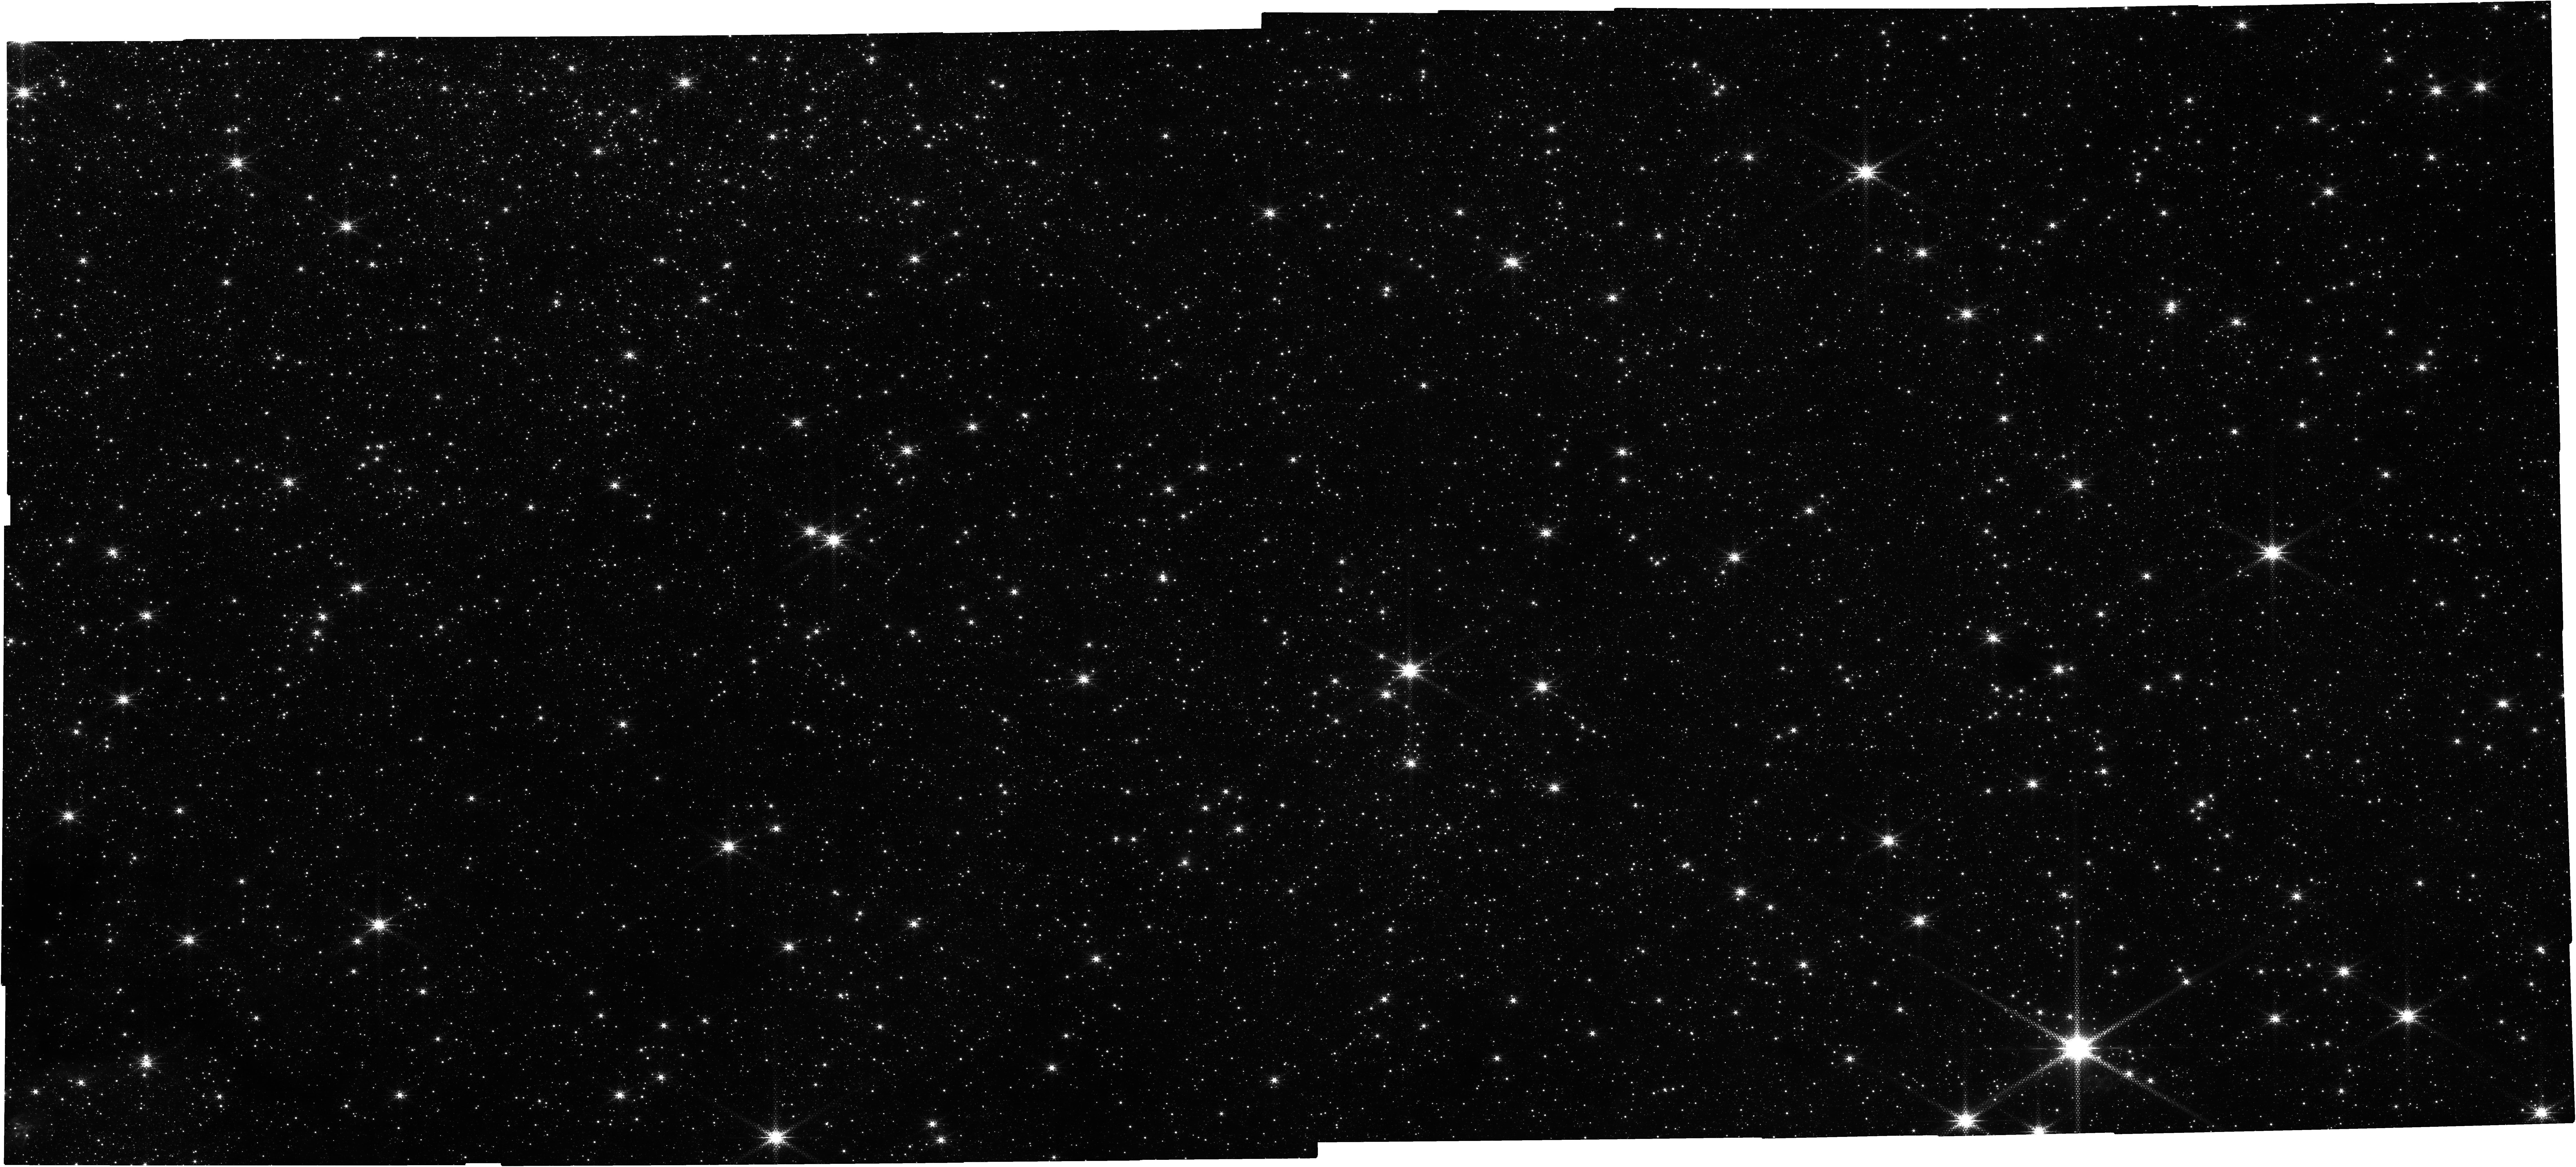
Target: SGRB2_NIRCAM. Instrument: NIRCAM. Filter: F212N. Exposure: 52 min. Observation ID: jw05365-o001_t001_nircam_clear-f212n

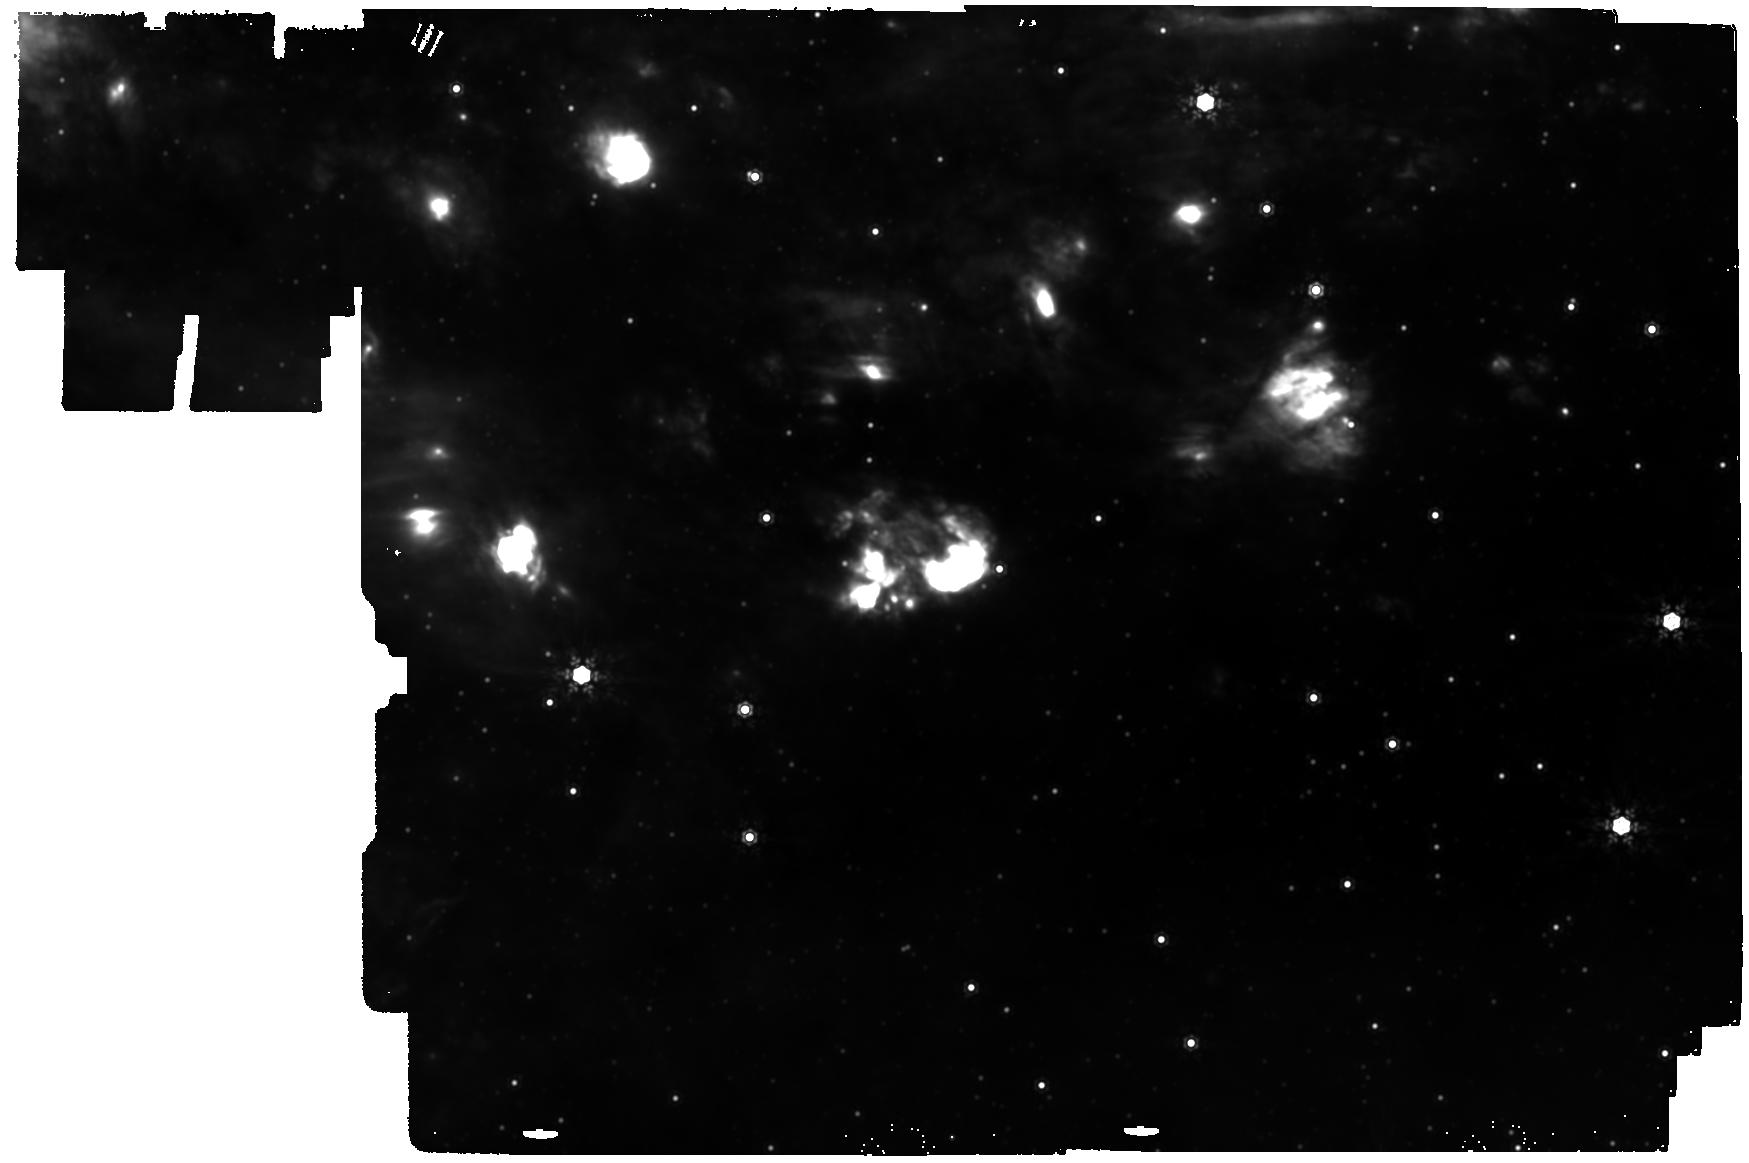
Target: SGRB2_MIRI. Instrument: MIRI. Filter: F1280W. Exposure: 8 min. Observation ID: jw05365-o002_t002_miri_f1280w

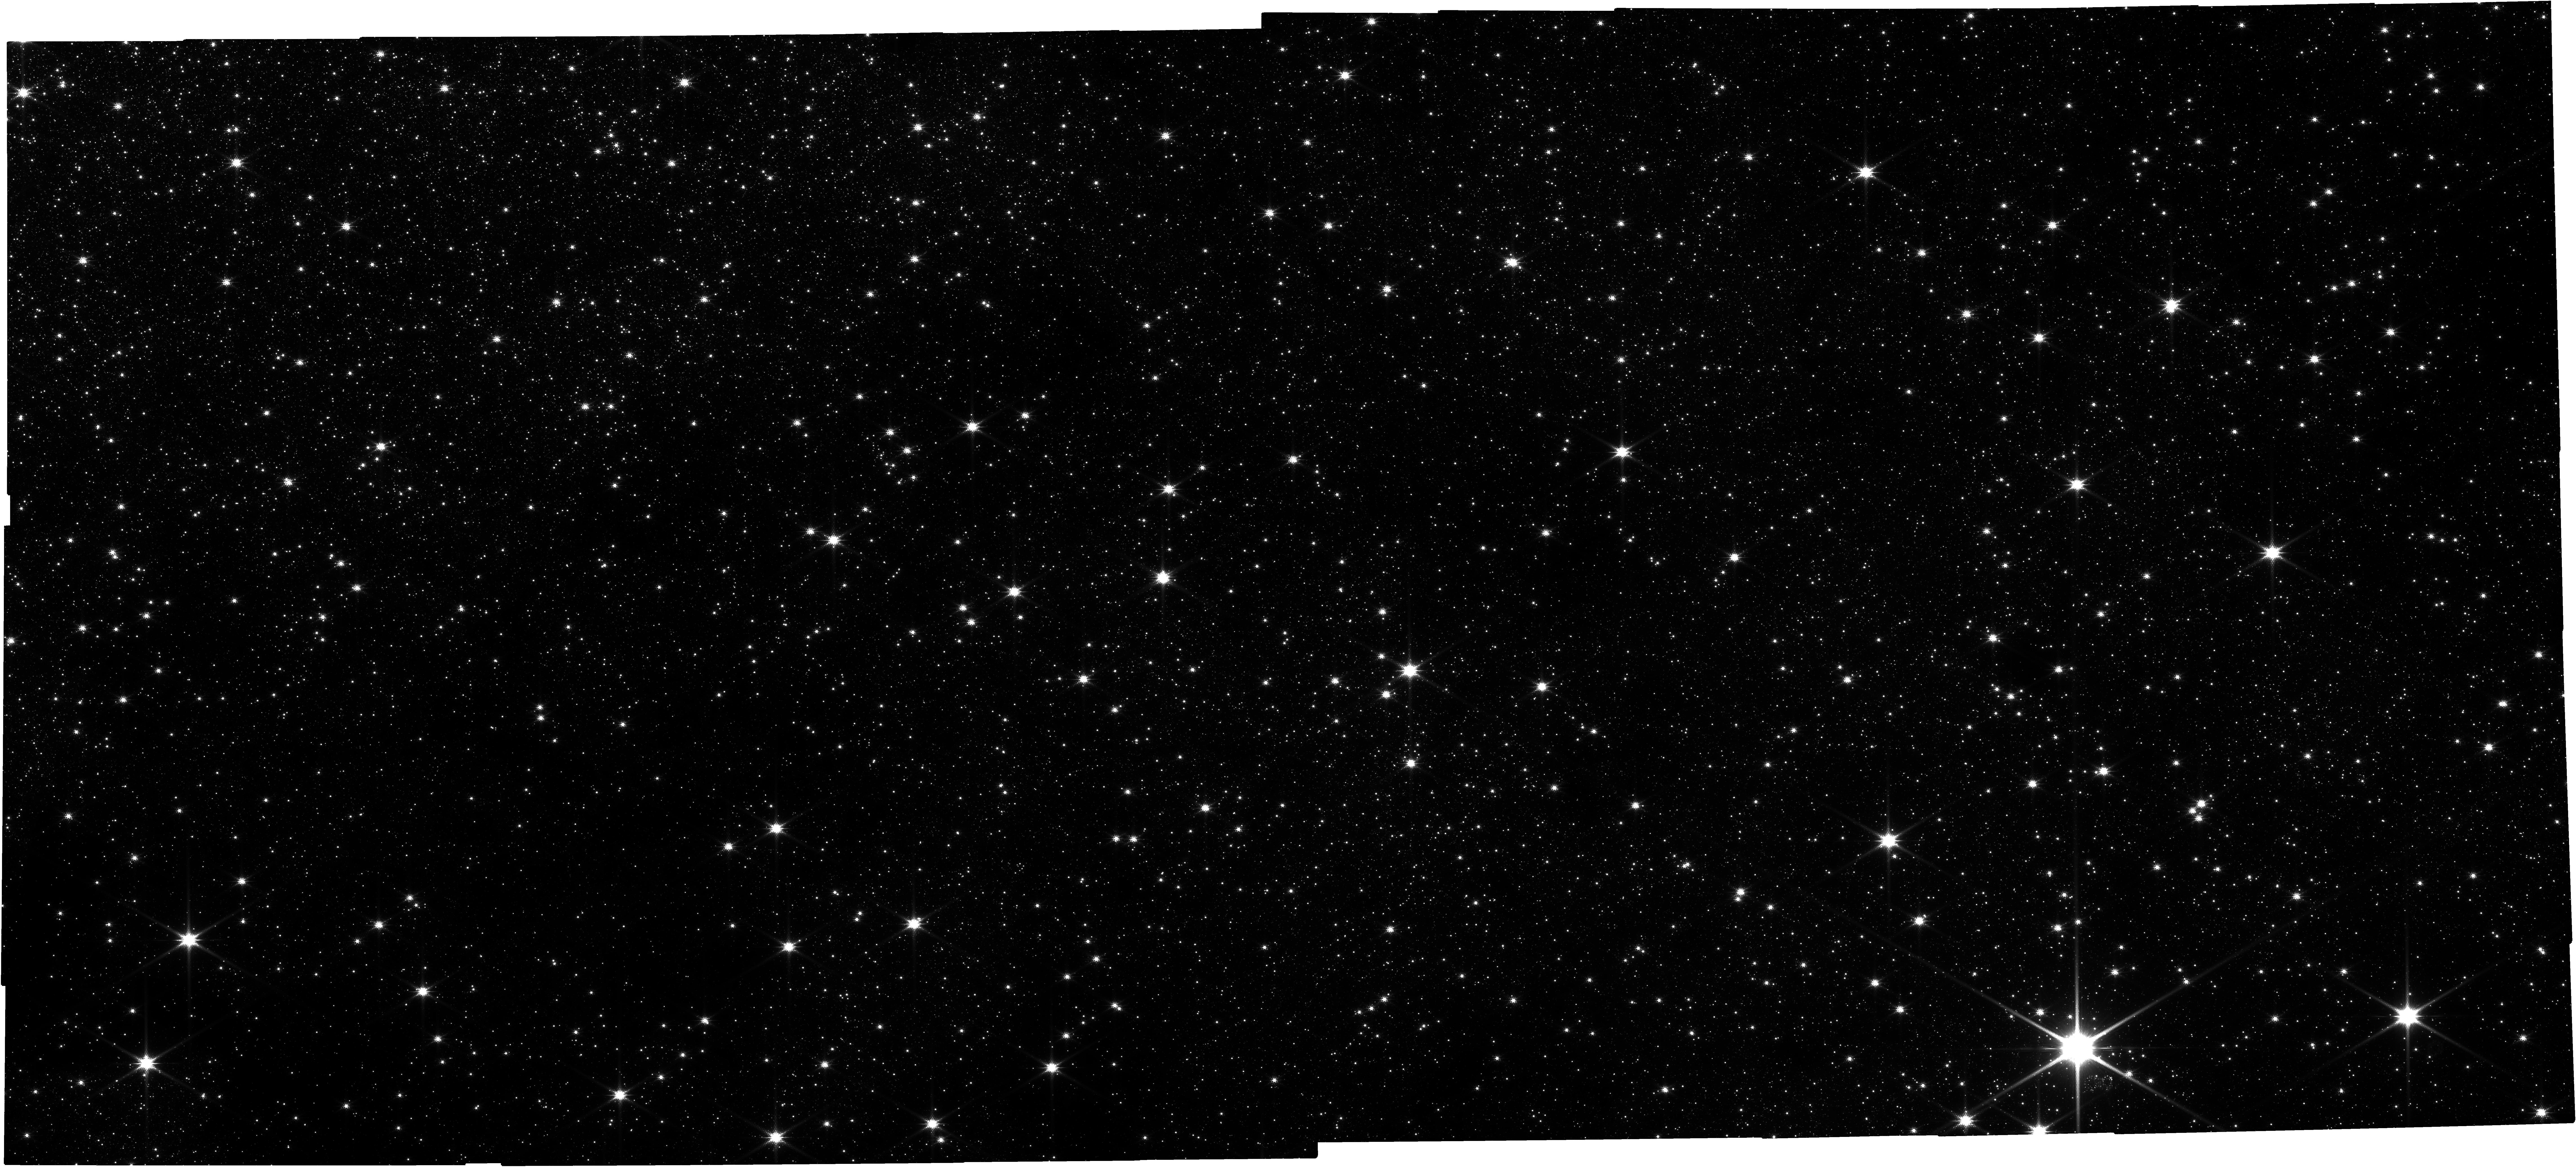
Target: SGRB2_NIRCAM. Instrument: NIRCAM. Filter: F150W. Exposure: 52 min. Observation ID: jw05365-o001_t001_nircam_clear-f150w

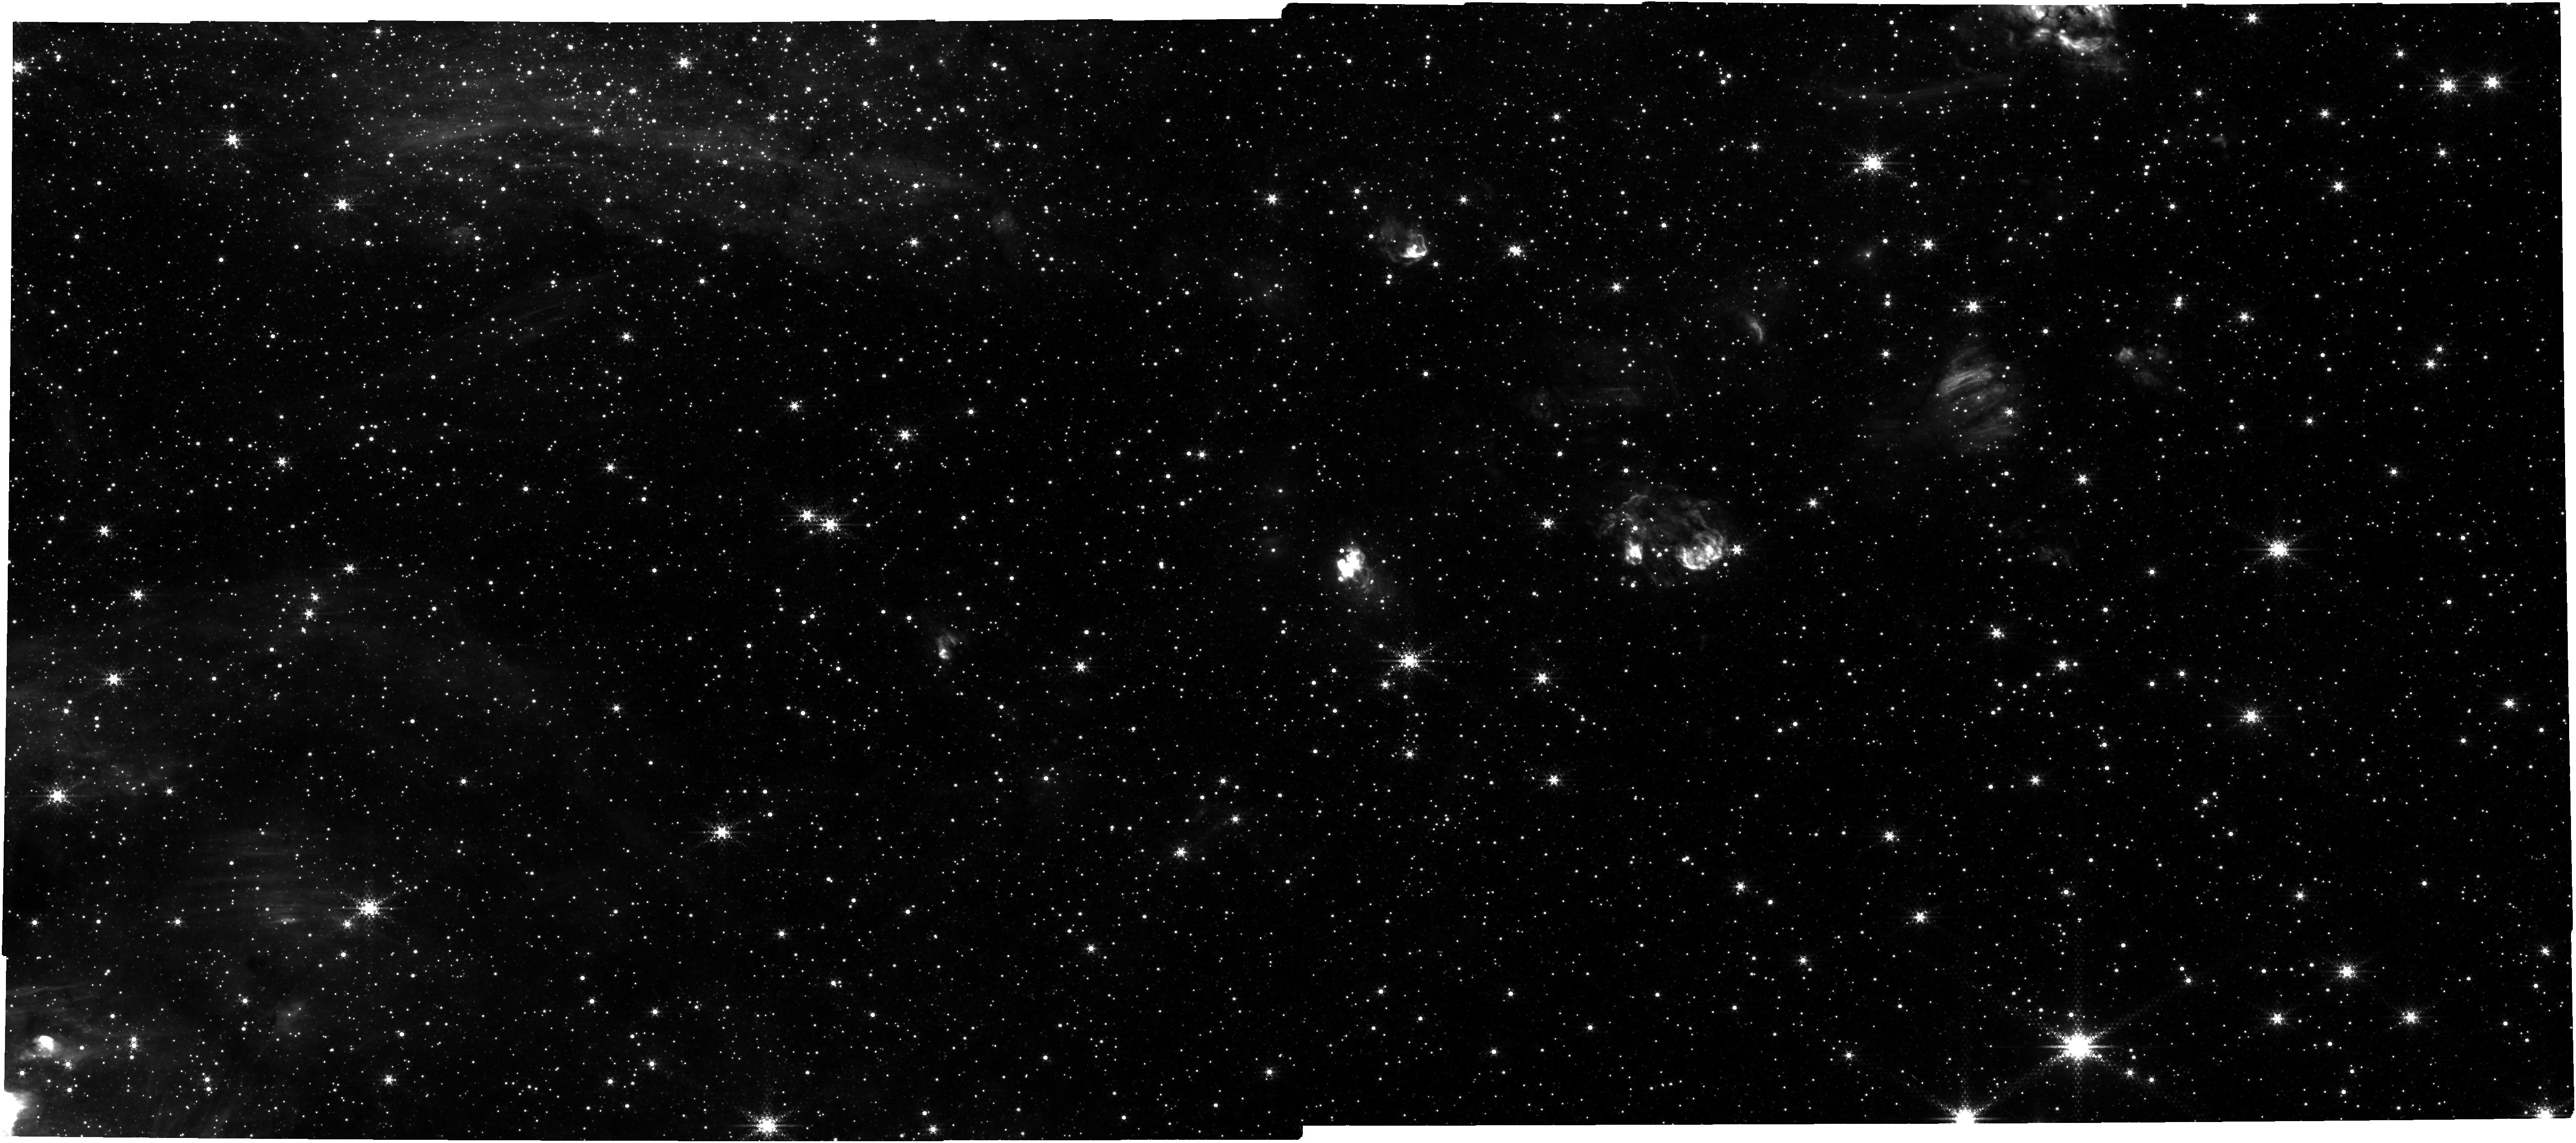
Target: SGRB2_NIRCAM. Instrument: NIRCAM. Filter: F444W+F405N. Exposure: 2.7 h. Observation ID: jw05365-o001_t001_nircam_f405n-f444w

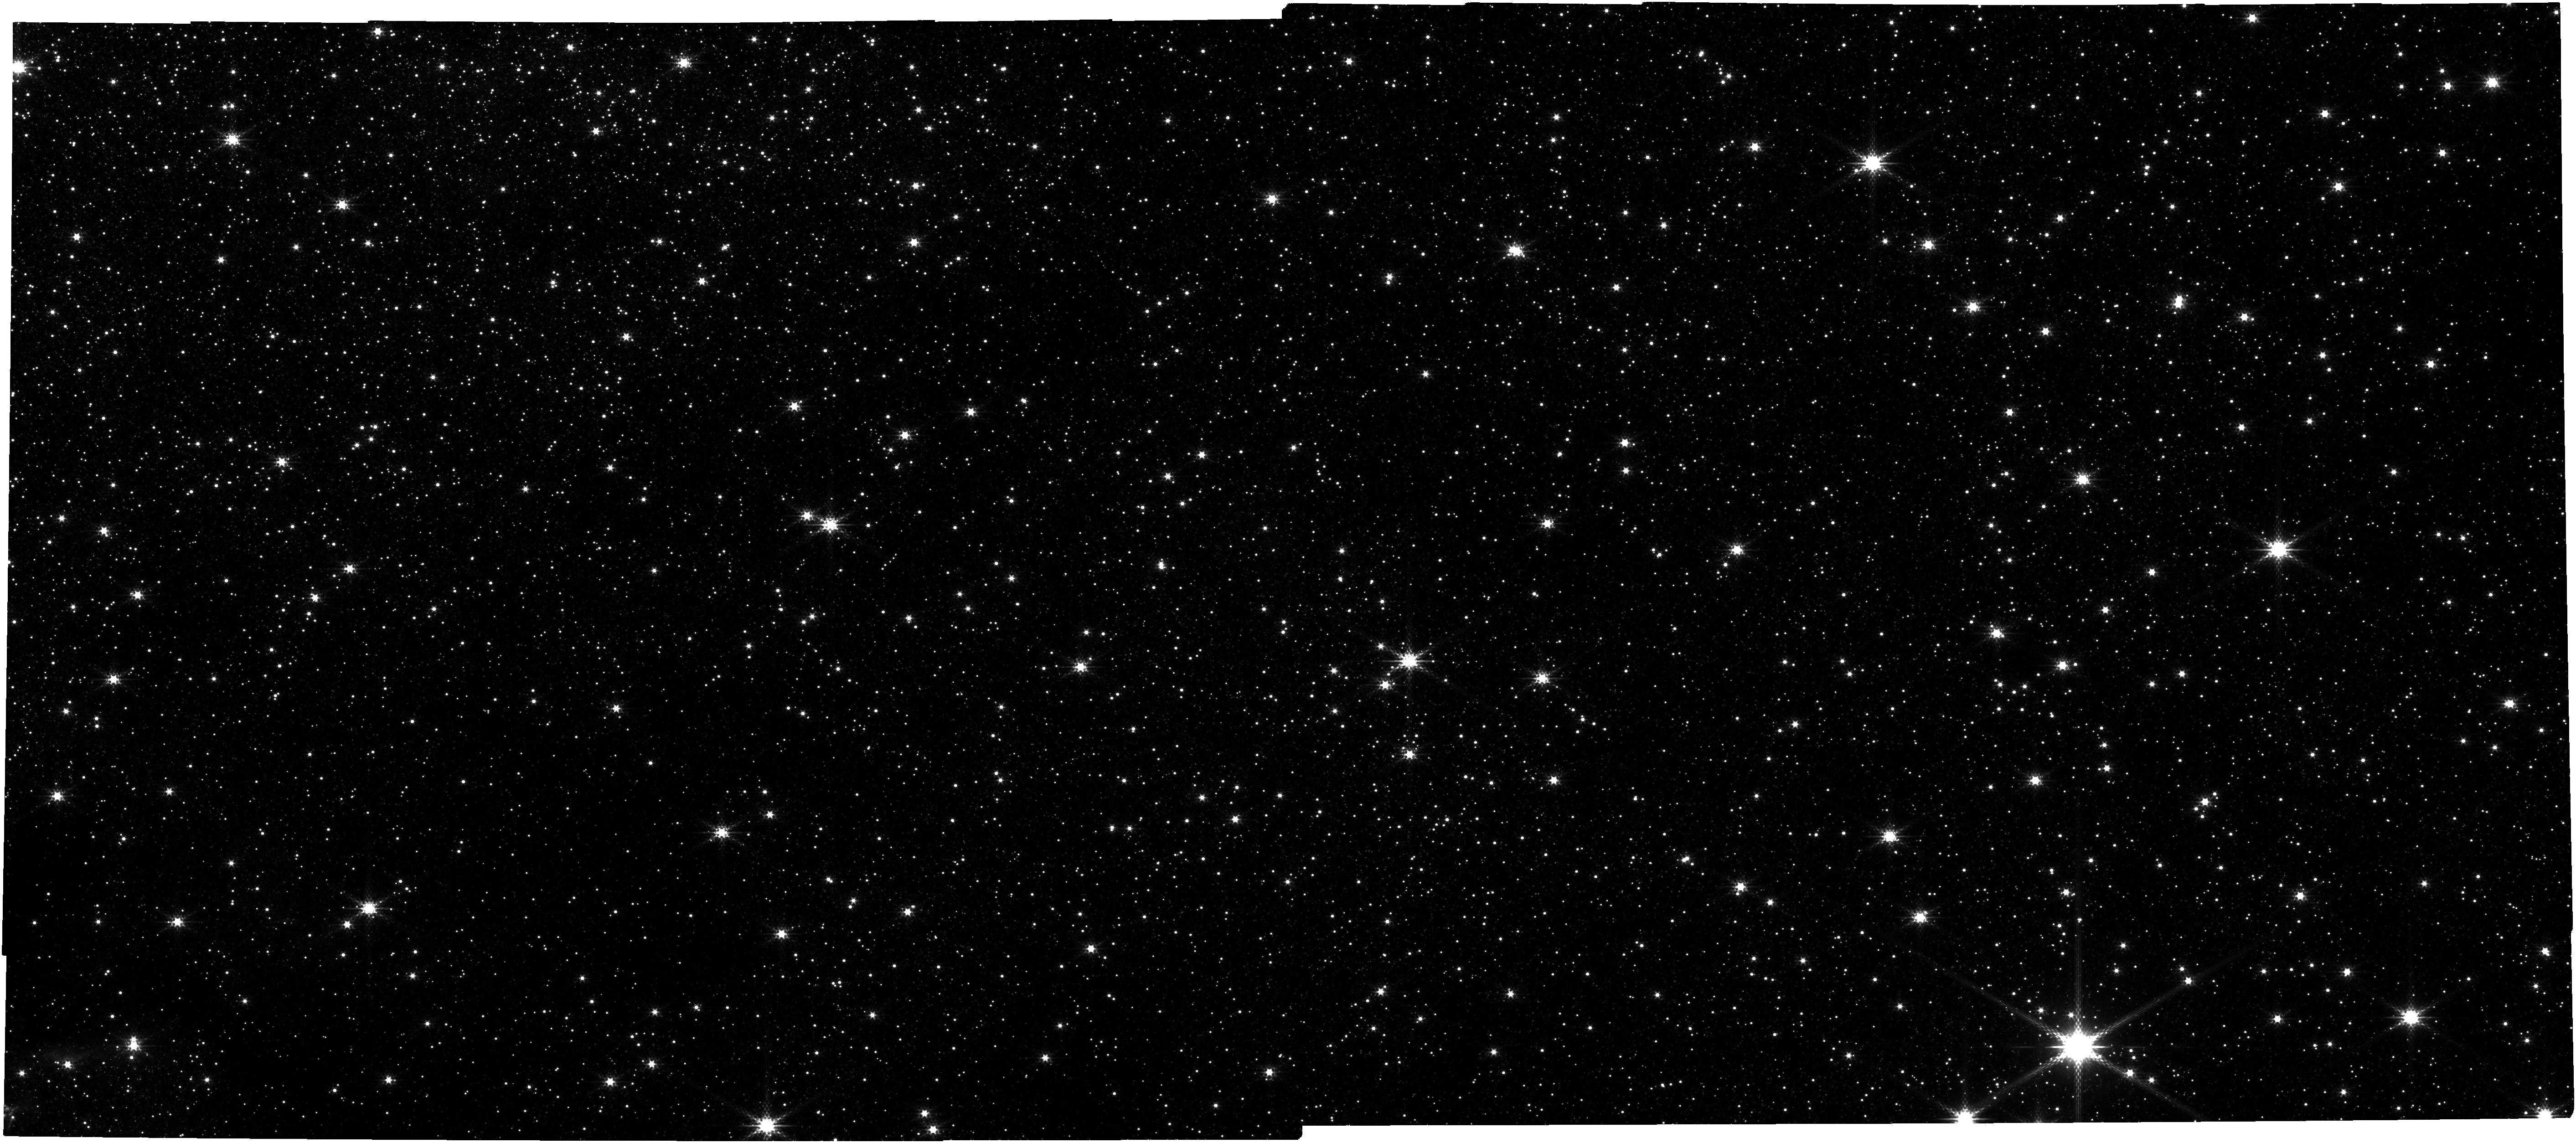
Target: SGRB2_NIRCAM. Instrument: NIRCAM. Filter: F300M. Exposure: 52 min. Observation ID: jw05365-o001_t001_nircam_clear-f300m

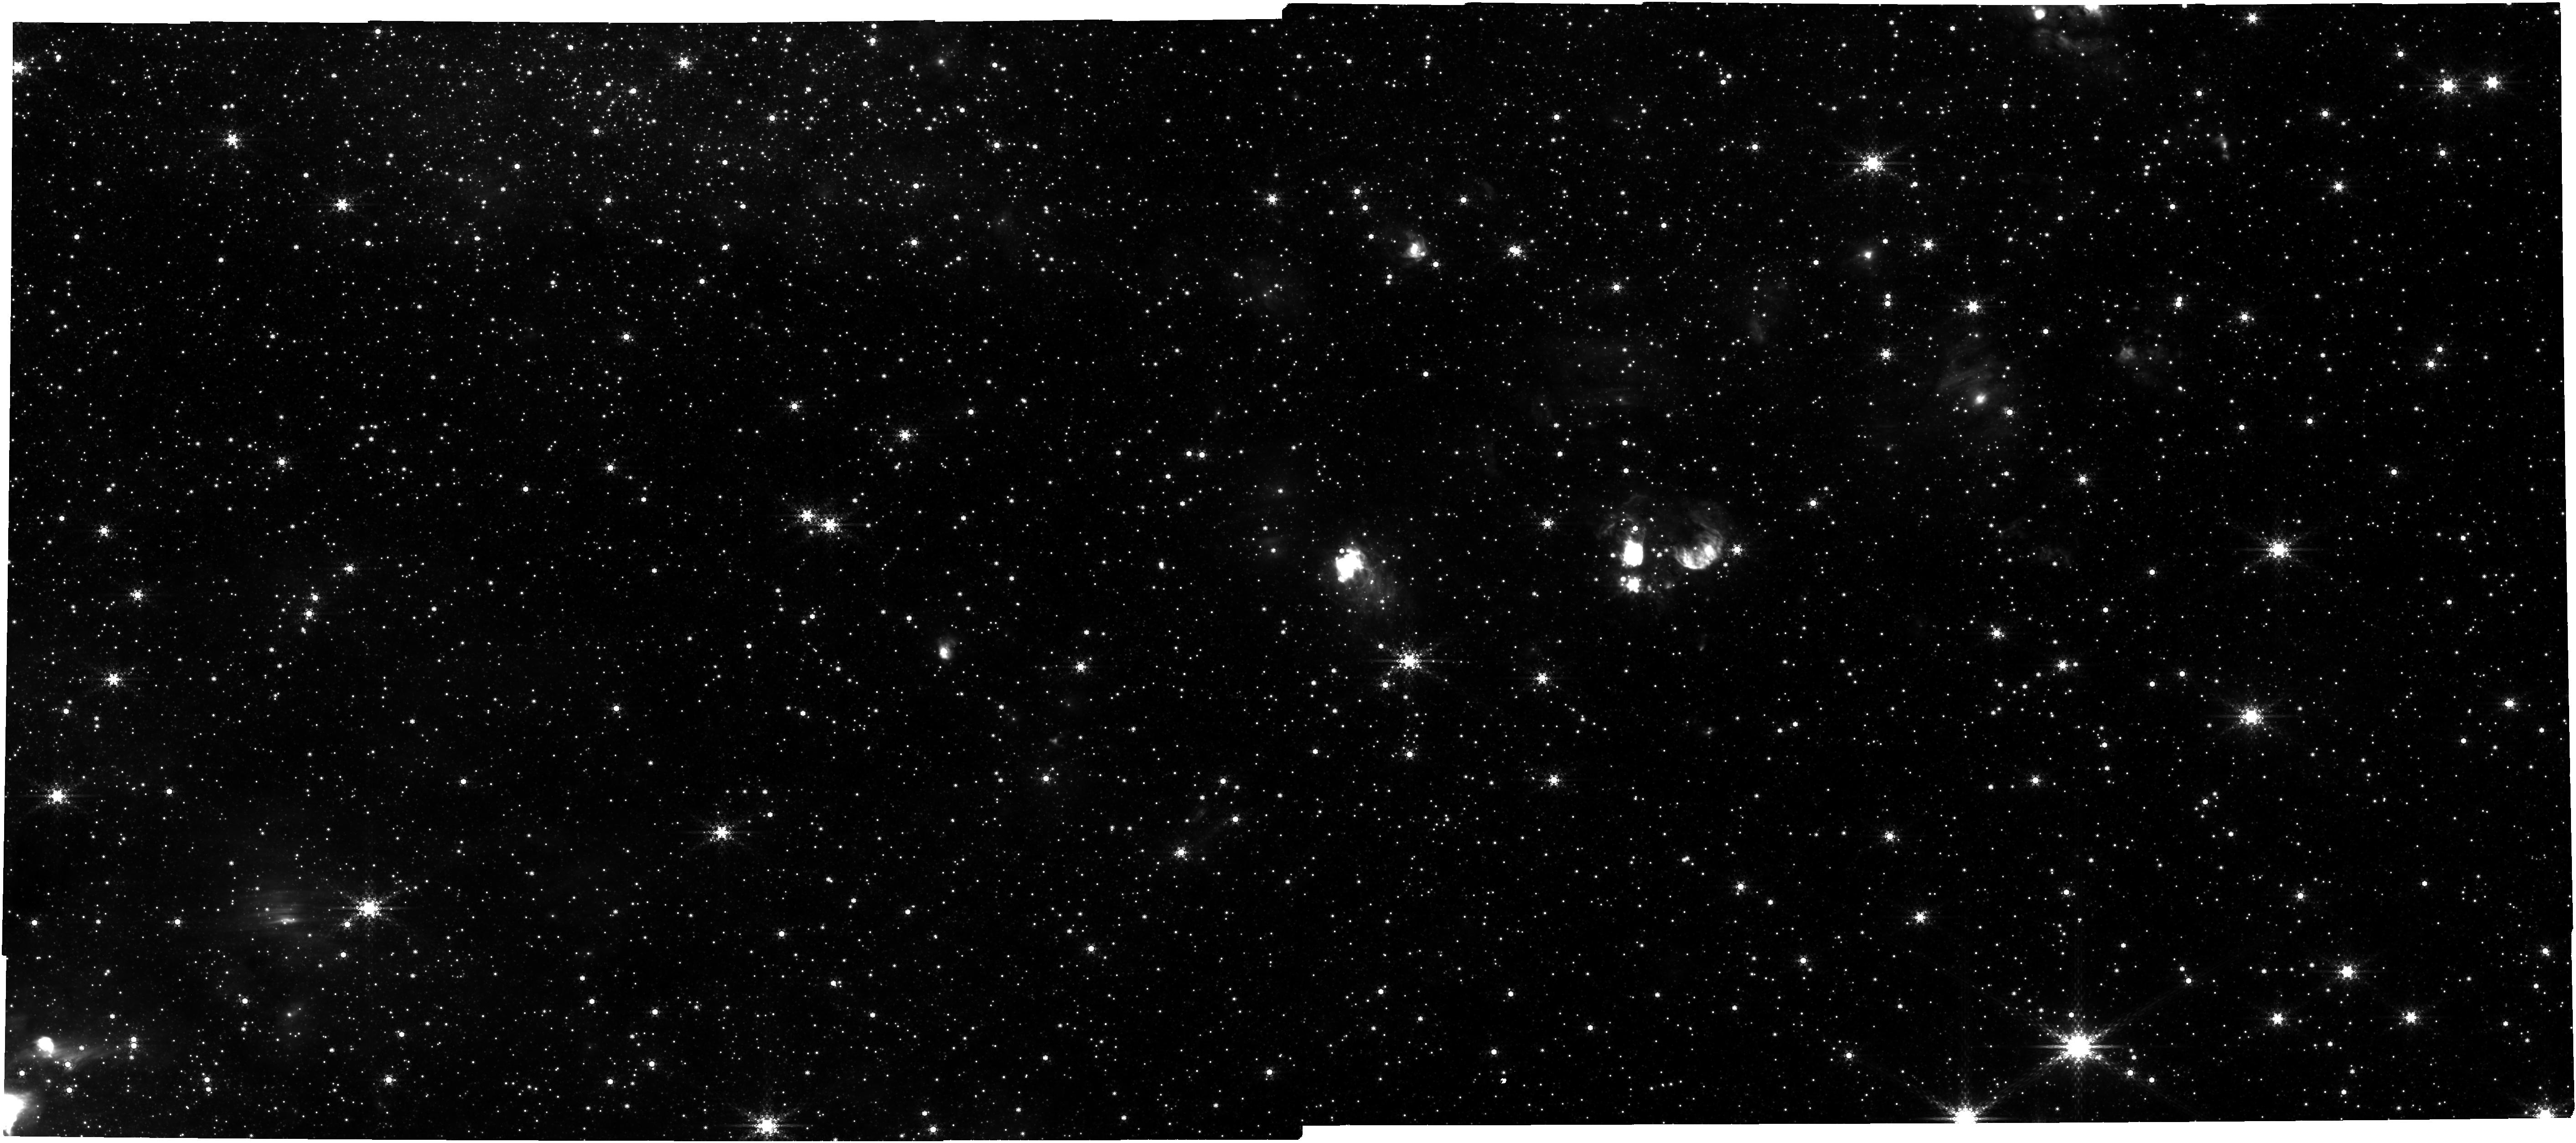
Target: SGRB2_NIRCAM. Instrument: NIRCAM. Filter: F480M. Exposure: 52 min. Observation ID: jw05365-o001_t001_nircam_clear-f480m

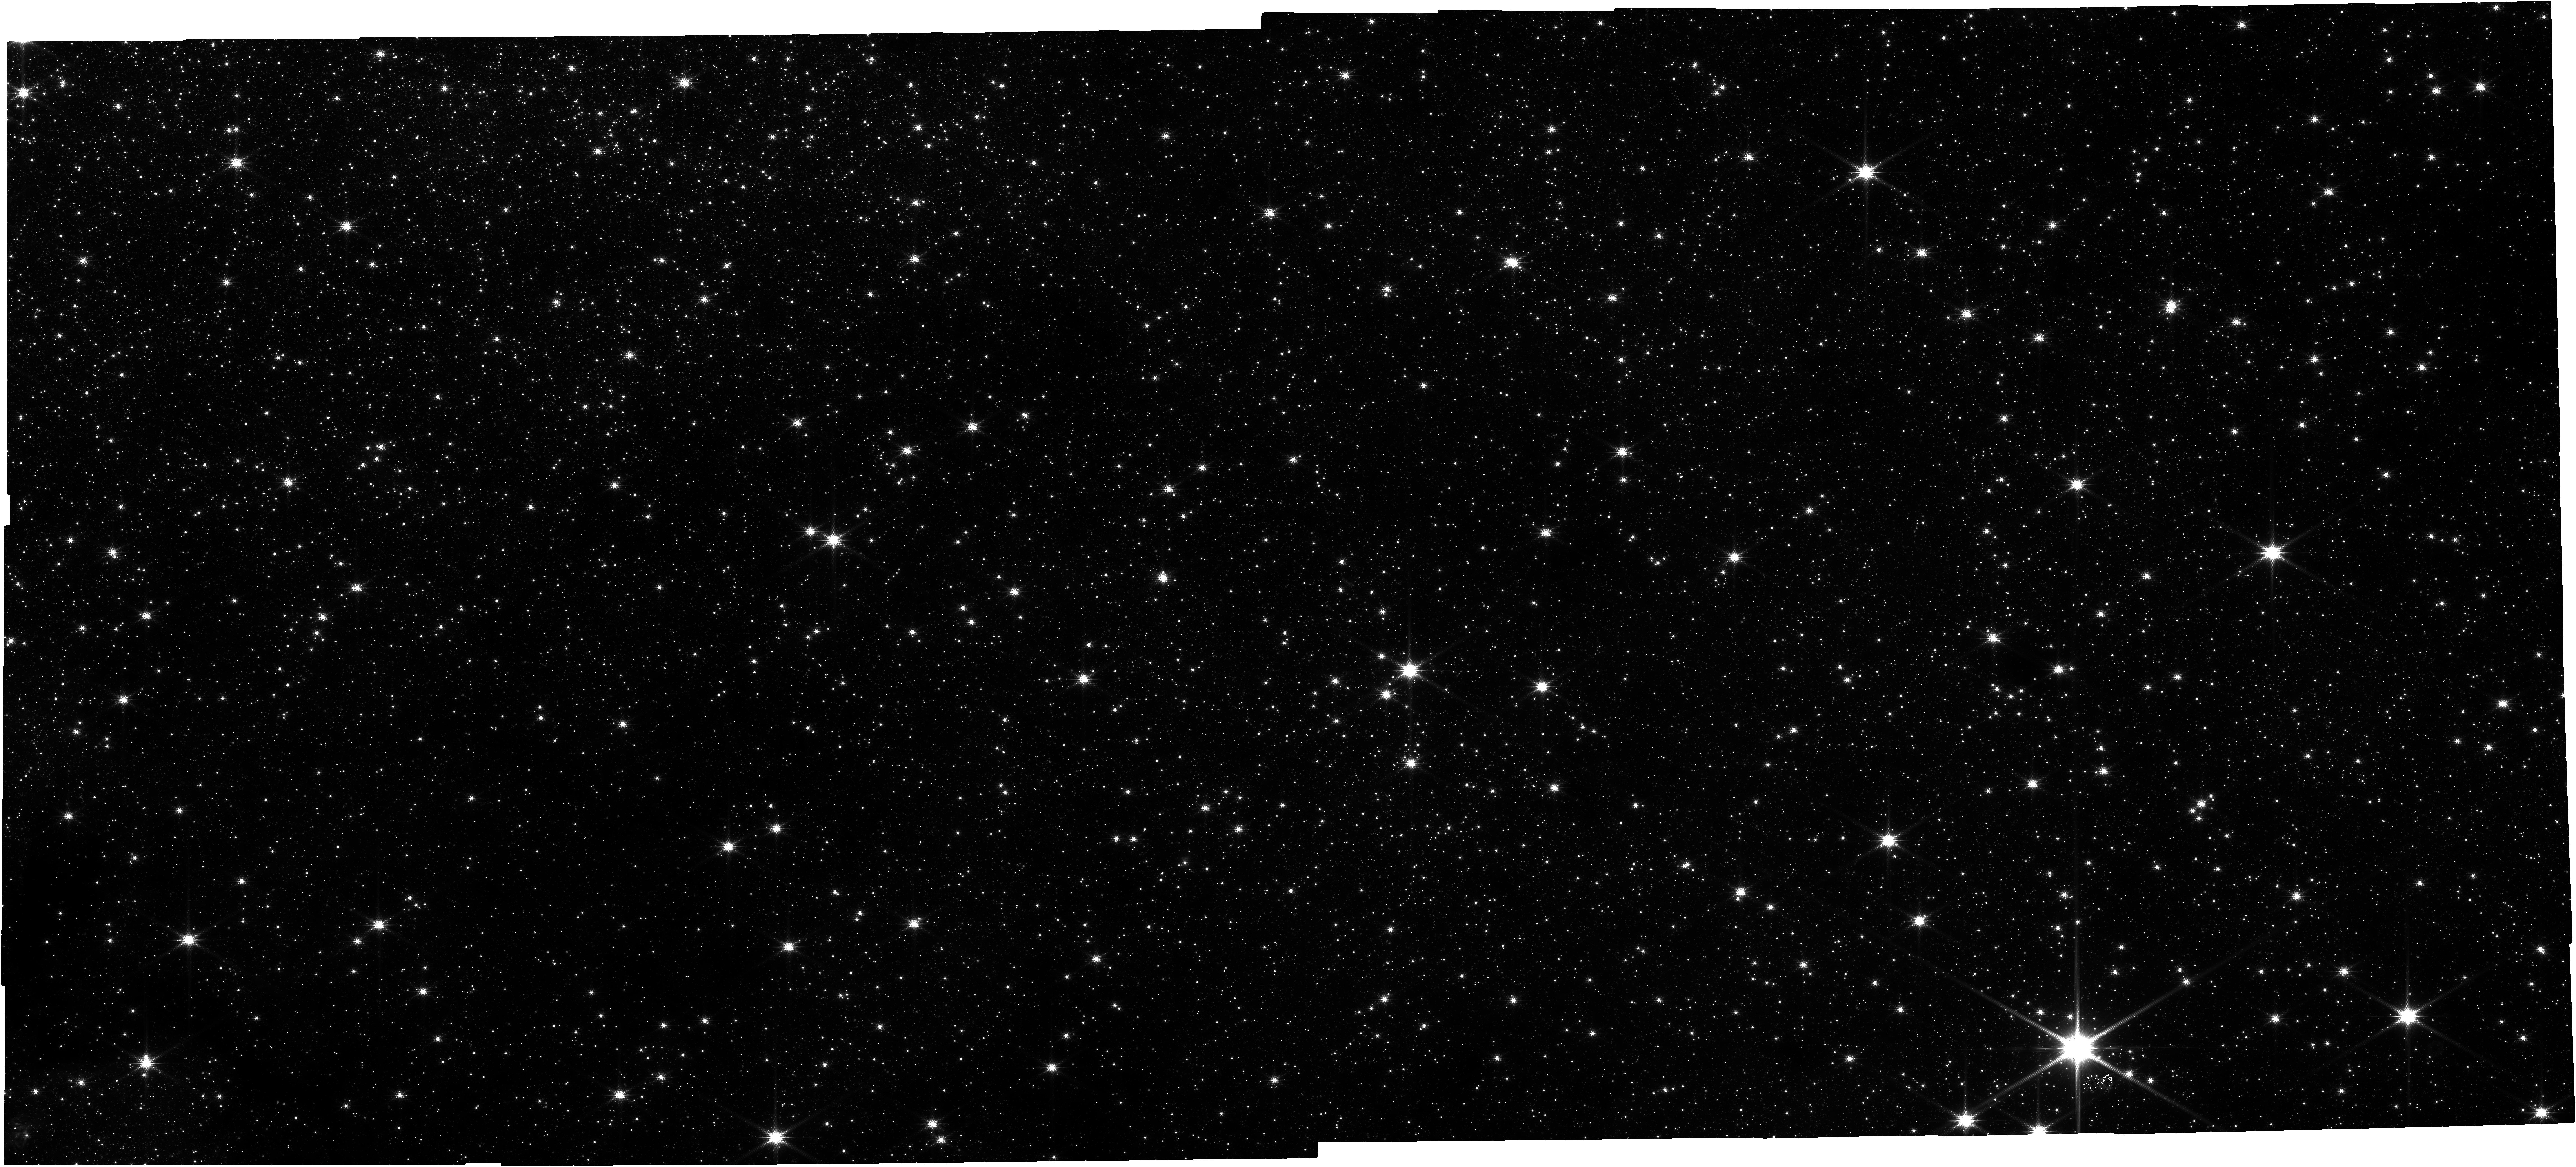
Target: SGRB2_NIRCAM. Instrument: NIRCAM. Filter: F182M. Exposure: 52 min. Observation ID: jw05365-o001_t001_nircam_clear-f182m

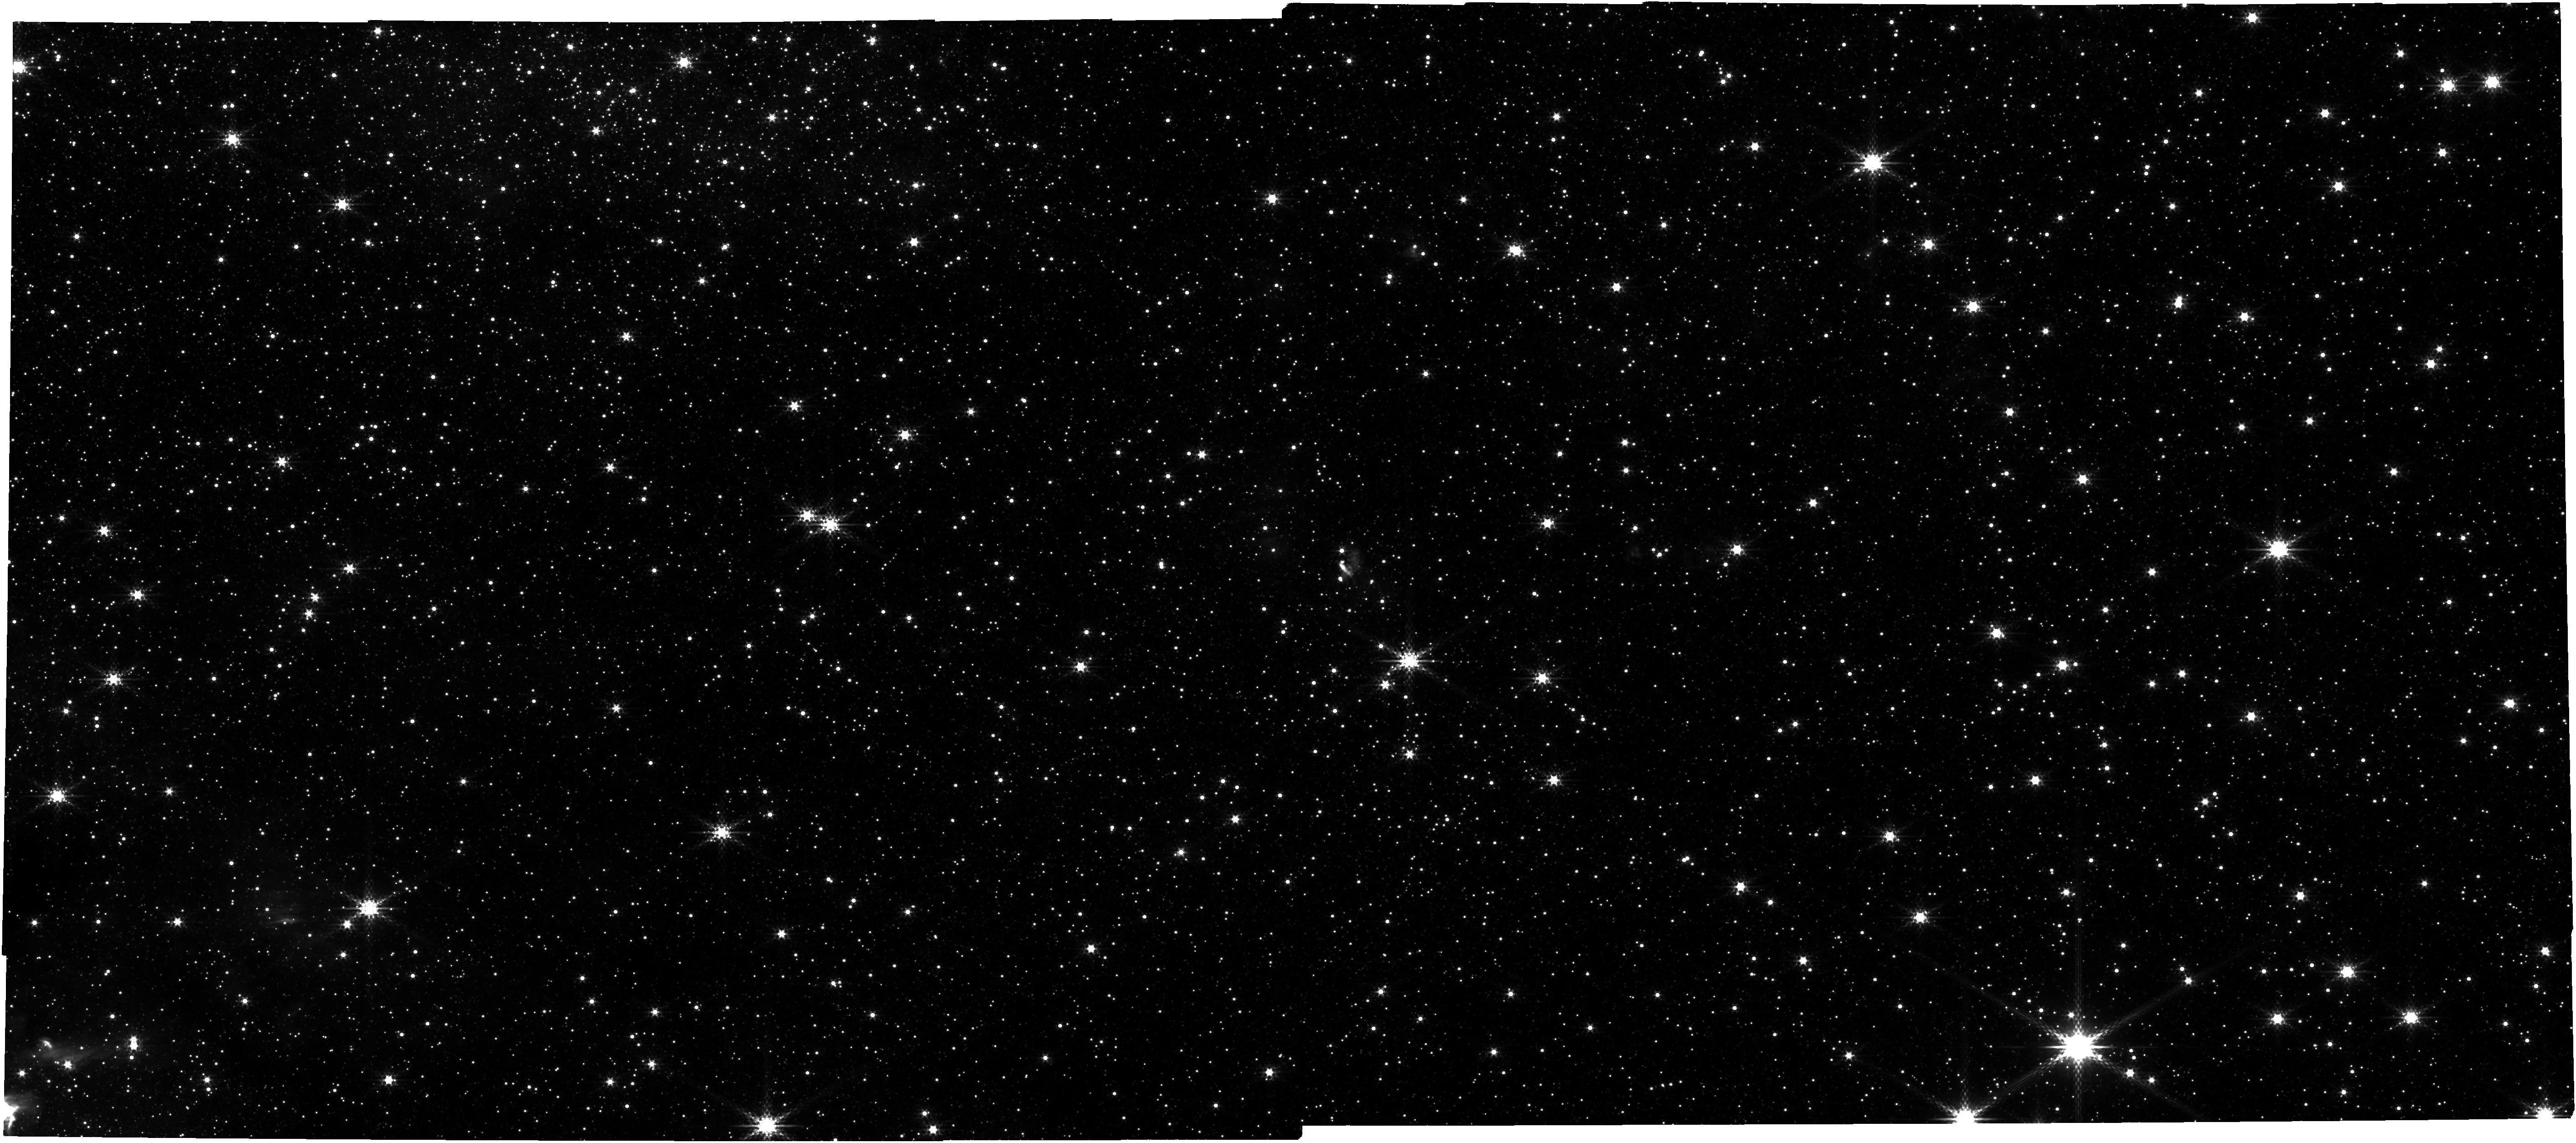
Target: SGRB2_NIRCAM. Instrument: NIRCAM. Filter: F360M. Exposure: 52 min. Observation ID: jw05365-o001_t001_nircam_clear-f360m

Identifying, counting, and mapping YSOs in Sgr B2: our Galaxys most massive molecular cloud (PI: Ginsburg, Adam G)

In the central few hundred parsecs of our Galaxy is the gas-rich, extremely dense Central Molecular Zone (CMZ), which exhibits physical conditions unique with in the Local Group that are analogous to galactic environments at Cosmic Noon. Star formation in the CMZ is suppressed by more than an order of magnitude compared to predictions based on Galactic disk star formation laws. Within the CMZ, there is one region that stands out above the rest and accounts for more than half of the total star formation, Sgr B2. We propose to observe the forming young stellar population in Sgr B2 using a range of filters on NIRCam and MIRI that sample YSO tracers, such as accretion, presence of ices, or dust excess. We will map out where YSOs are forming to assess whether star formation occurs above different thresholds in the CMZ, to measure the overall star formation rate, and to determine whether the stellar initial mass function (IMF) is consistent with standard models. There is some evidence from ALMA observations that both the thresholds and the IMF are different in the CMZ, however measurements of the low-mass YSO population, only available with JWST, are needed to test this. The proposed observations enable a robust test of how star formation varies within the extreme environment of our Galactic Center, and will serve as a crucial template for interpreting extragalactic observations.